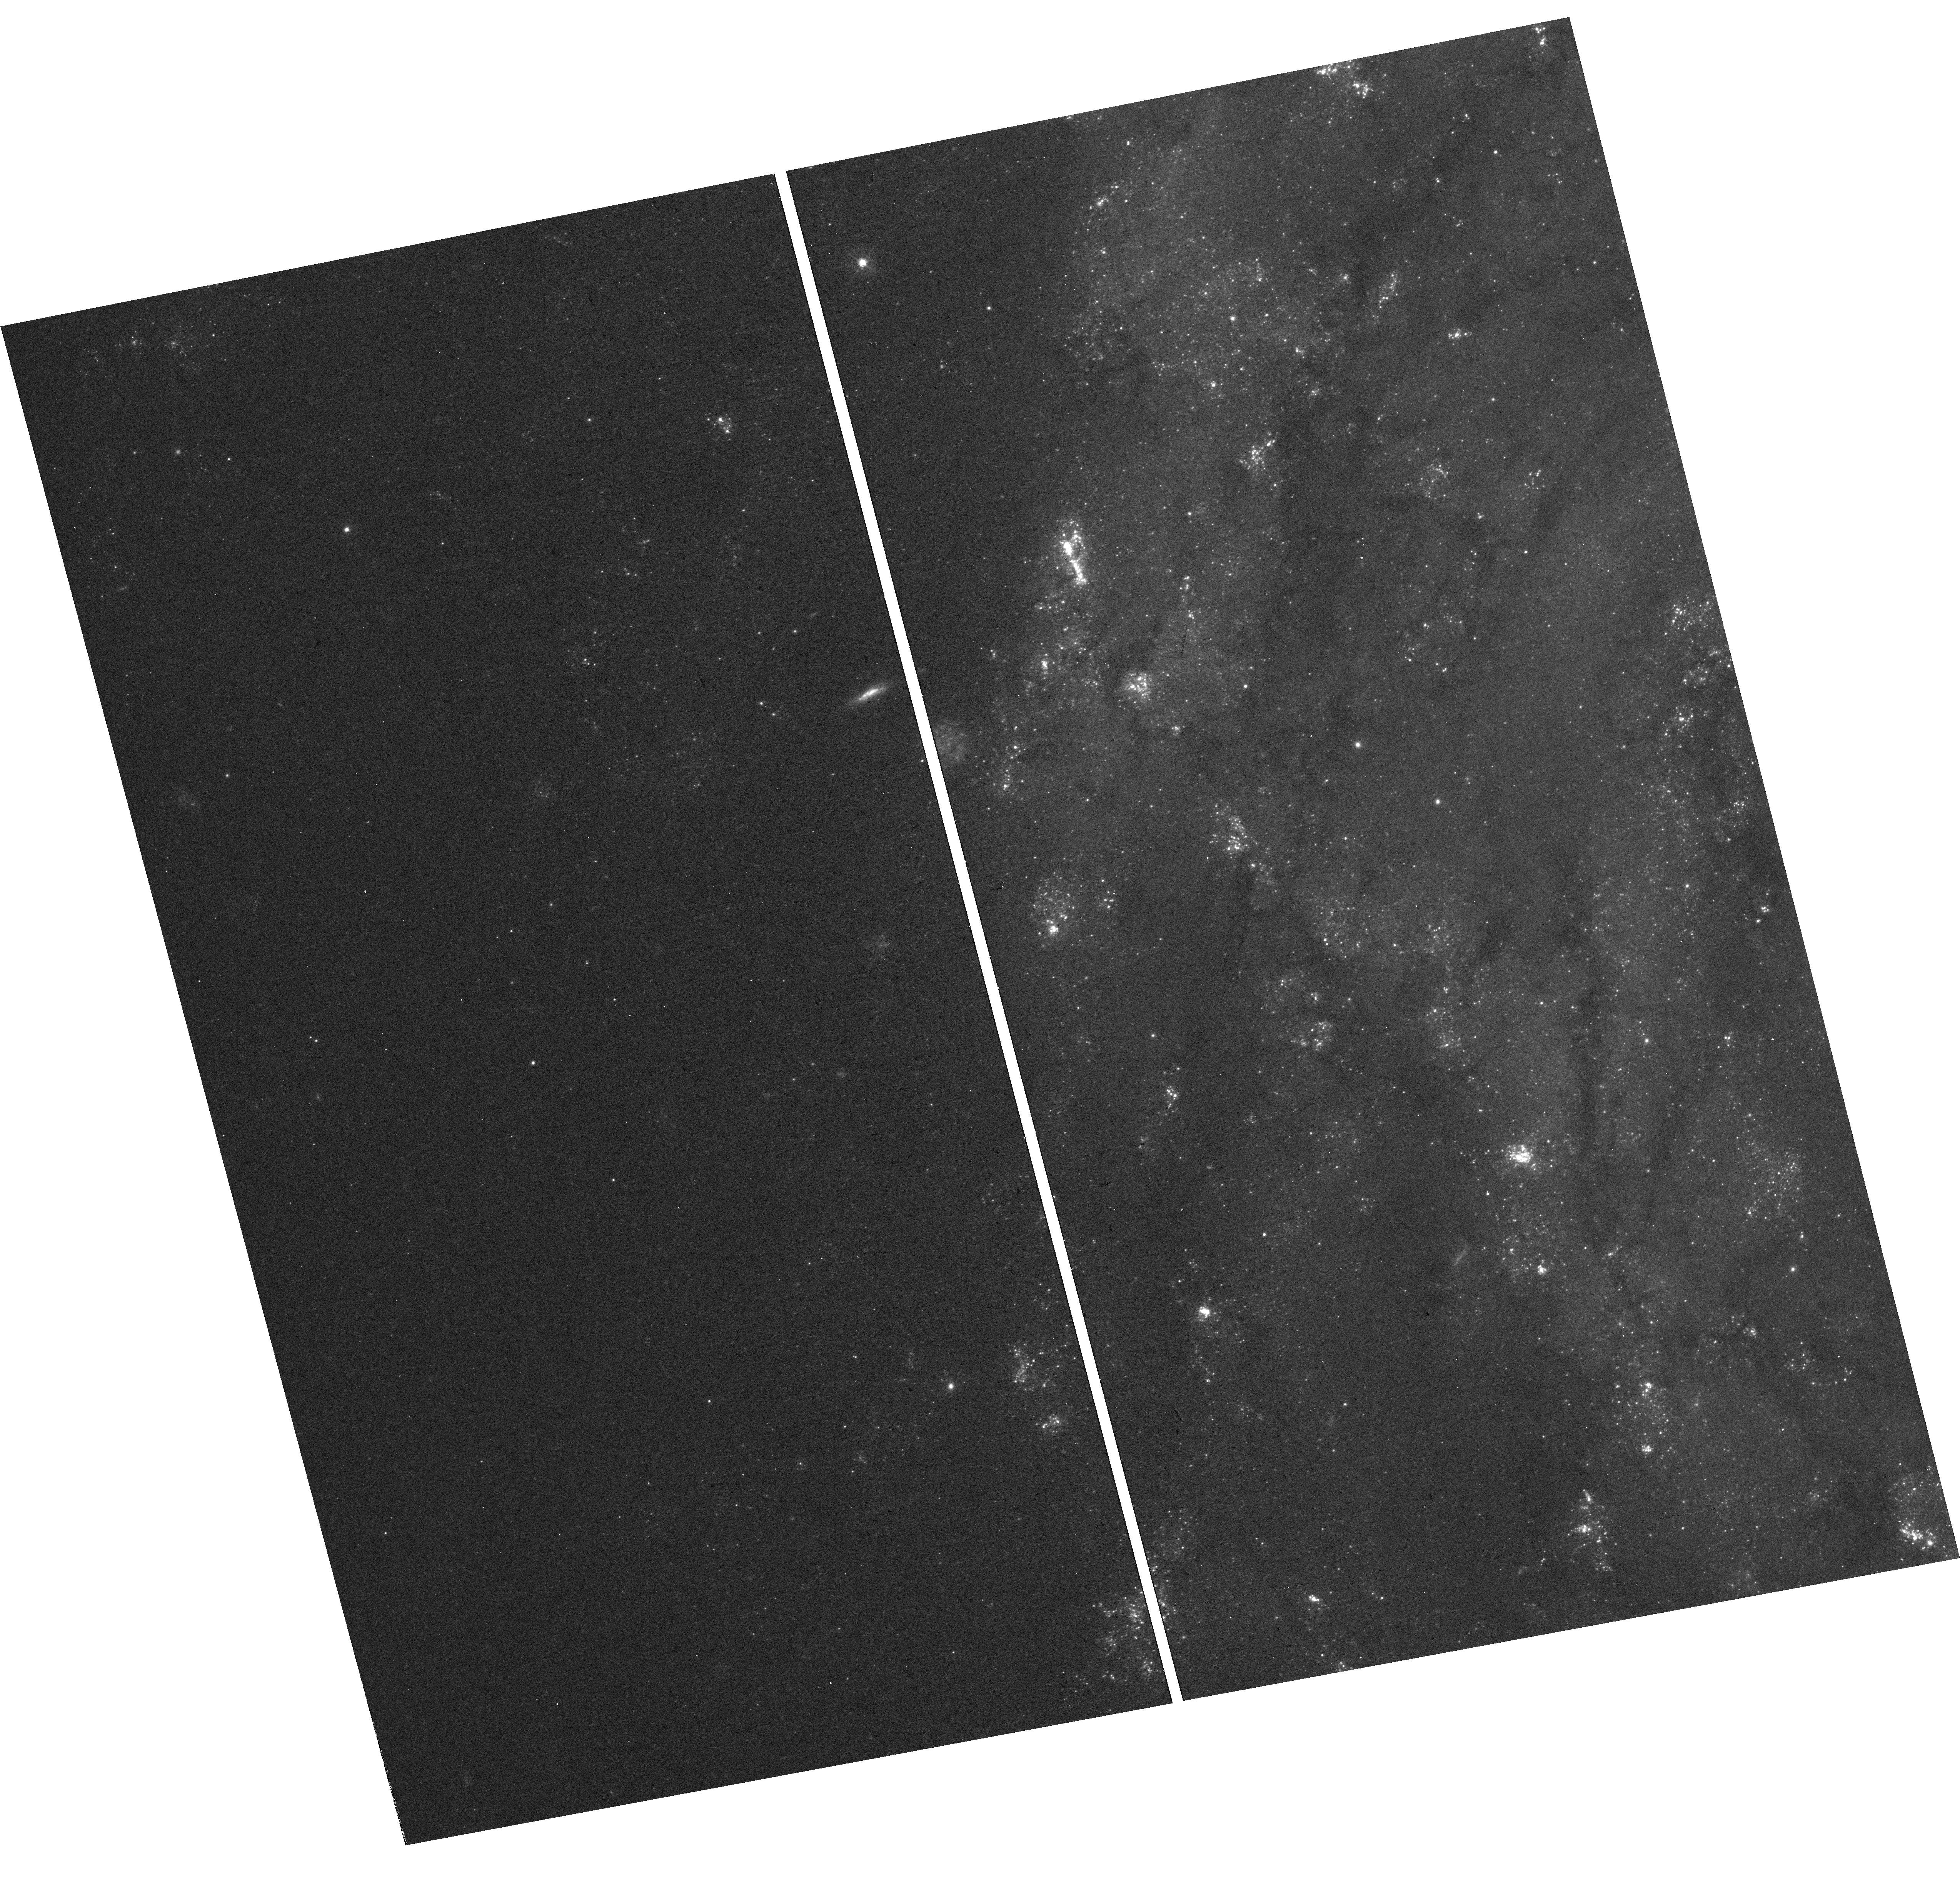
Target: field at RA 154.613°, Dec 41.410°. Instrument: WFC3/UVIS. Filter: F438W. Exposure: 31 min. Observation ID: hst_15196_16_wfc3_uvis_f438w_idgp16

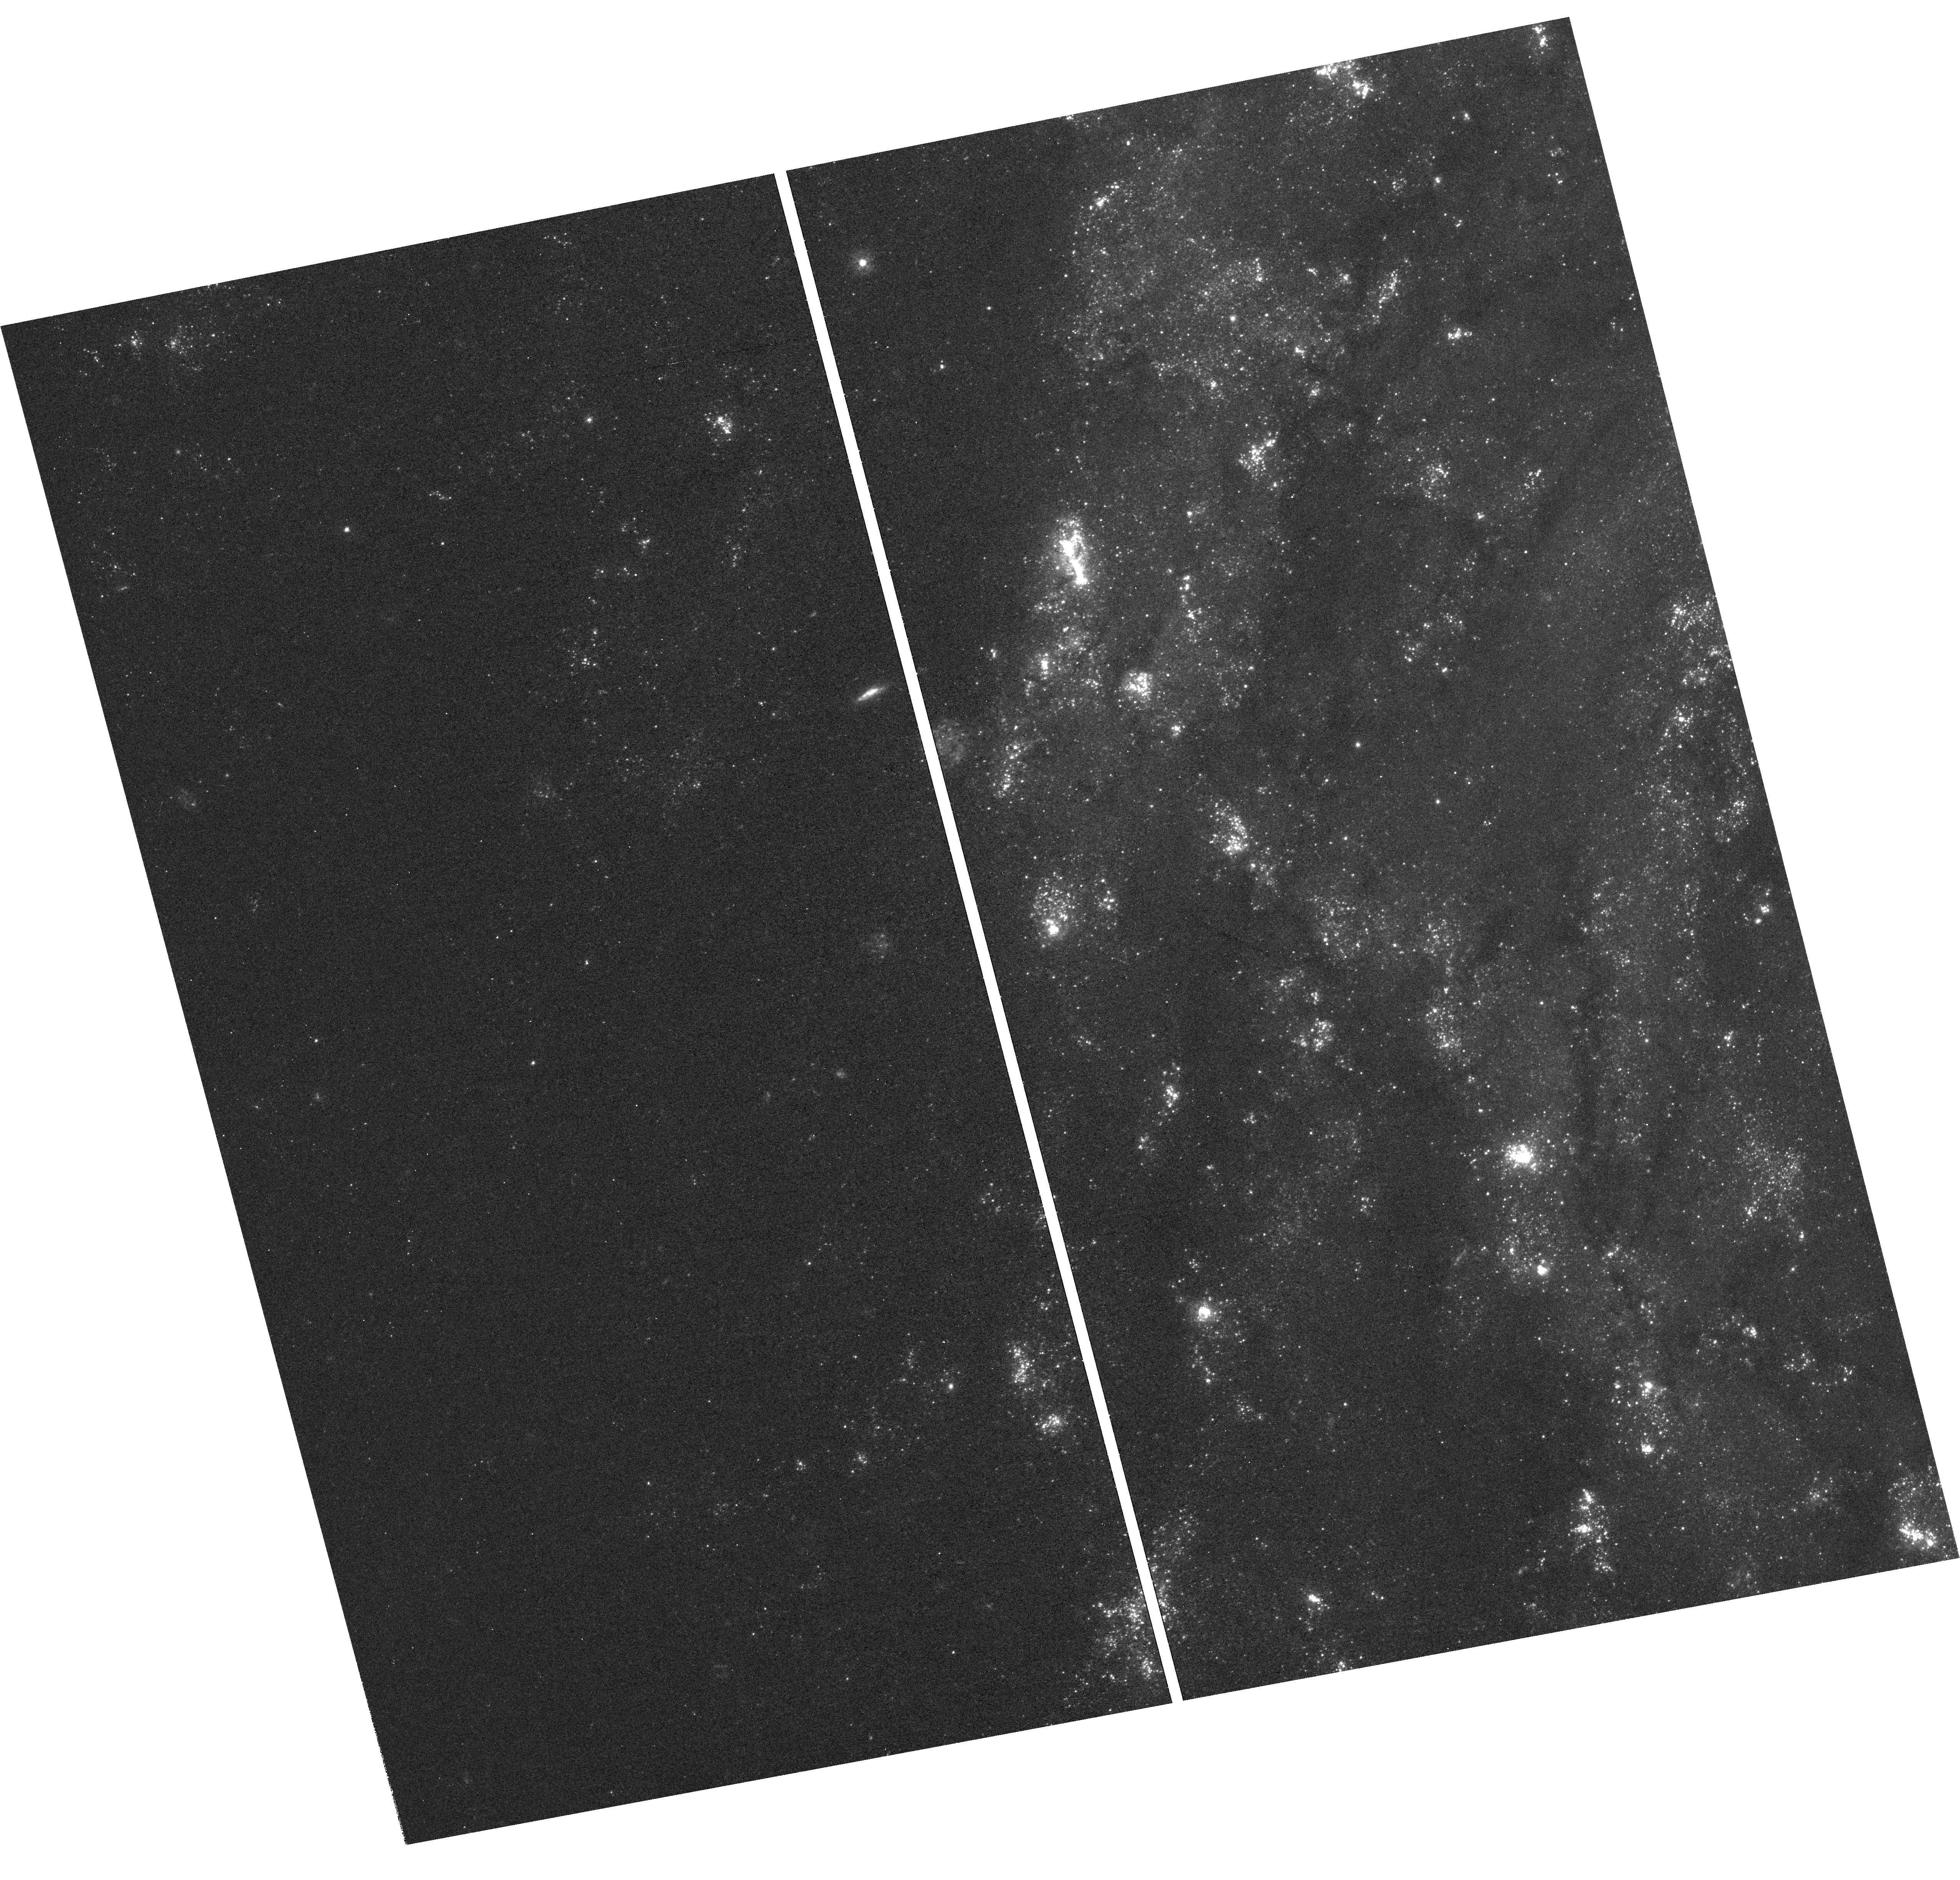
Target: field at RA 154.613°, Dec 41.410°. Instrument: WFC3/UVIS. Filter: F336W. Exposure: 2 h. Observation ID: hst_15196_16_wfc3_uvis_f336w_idgp16

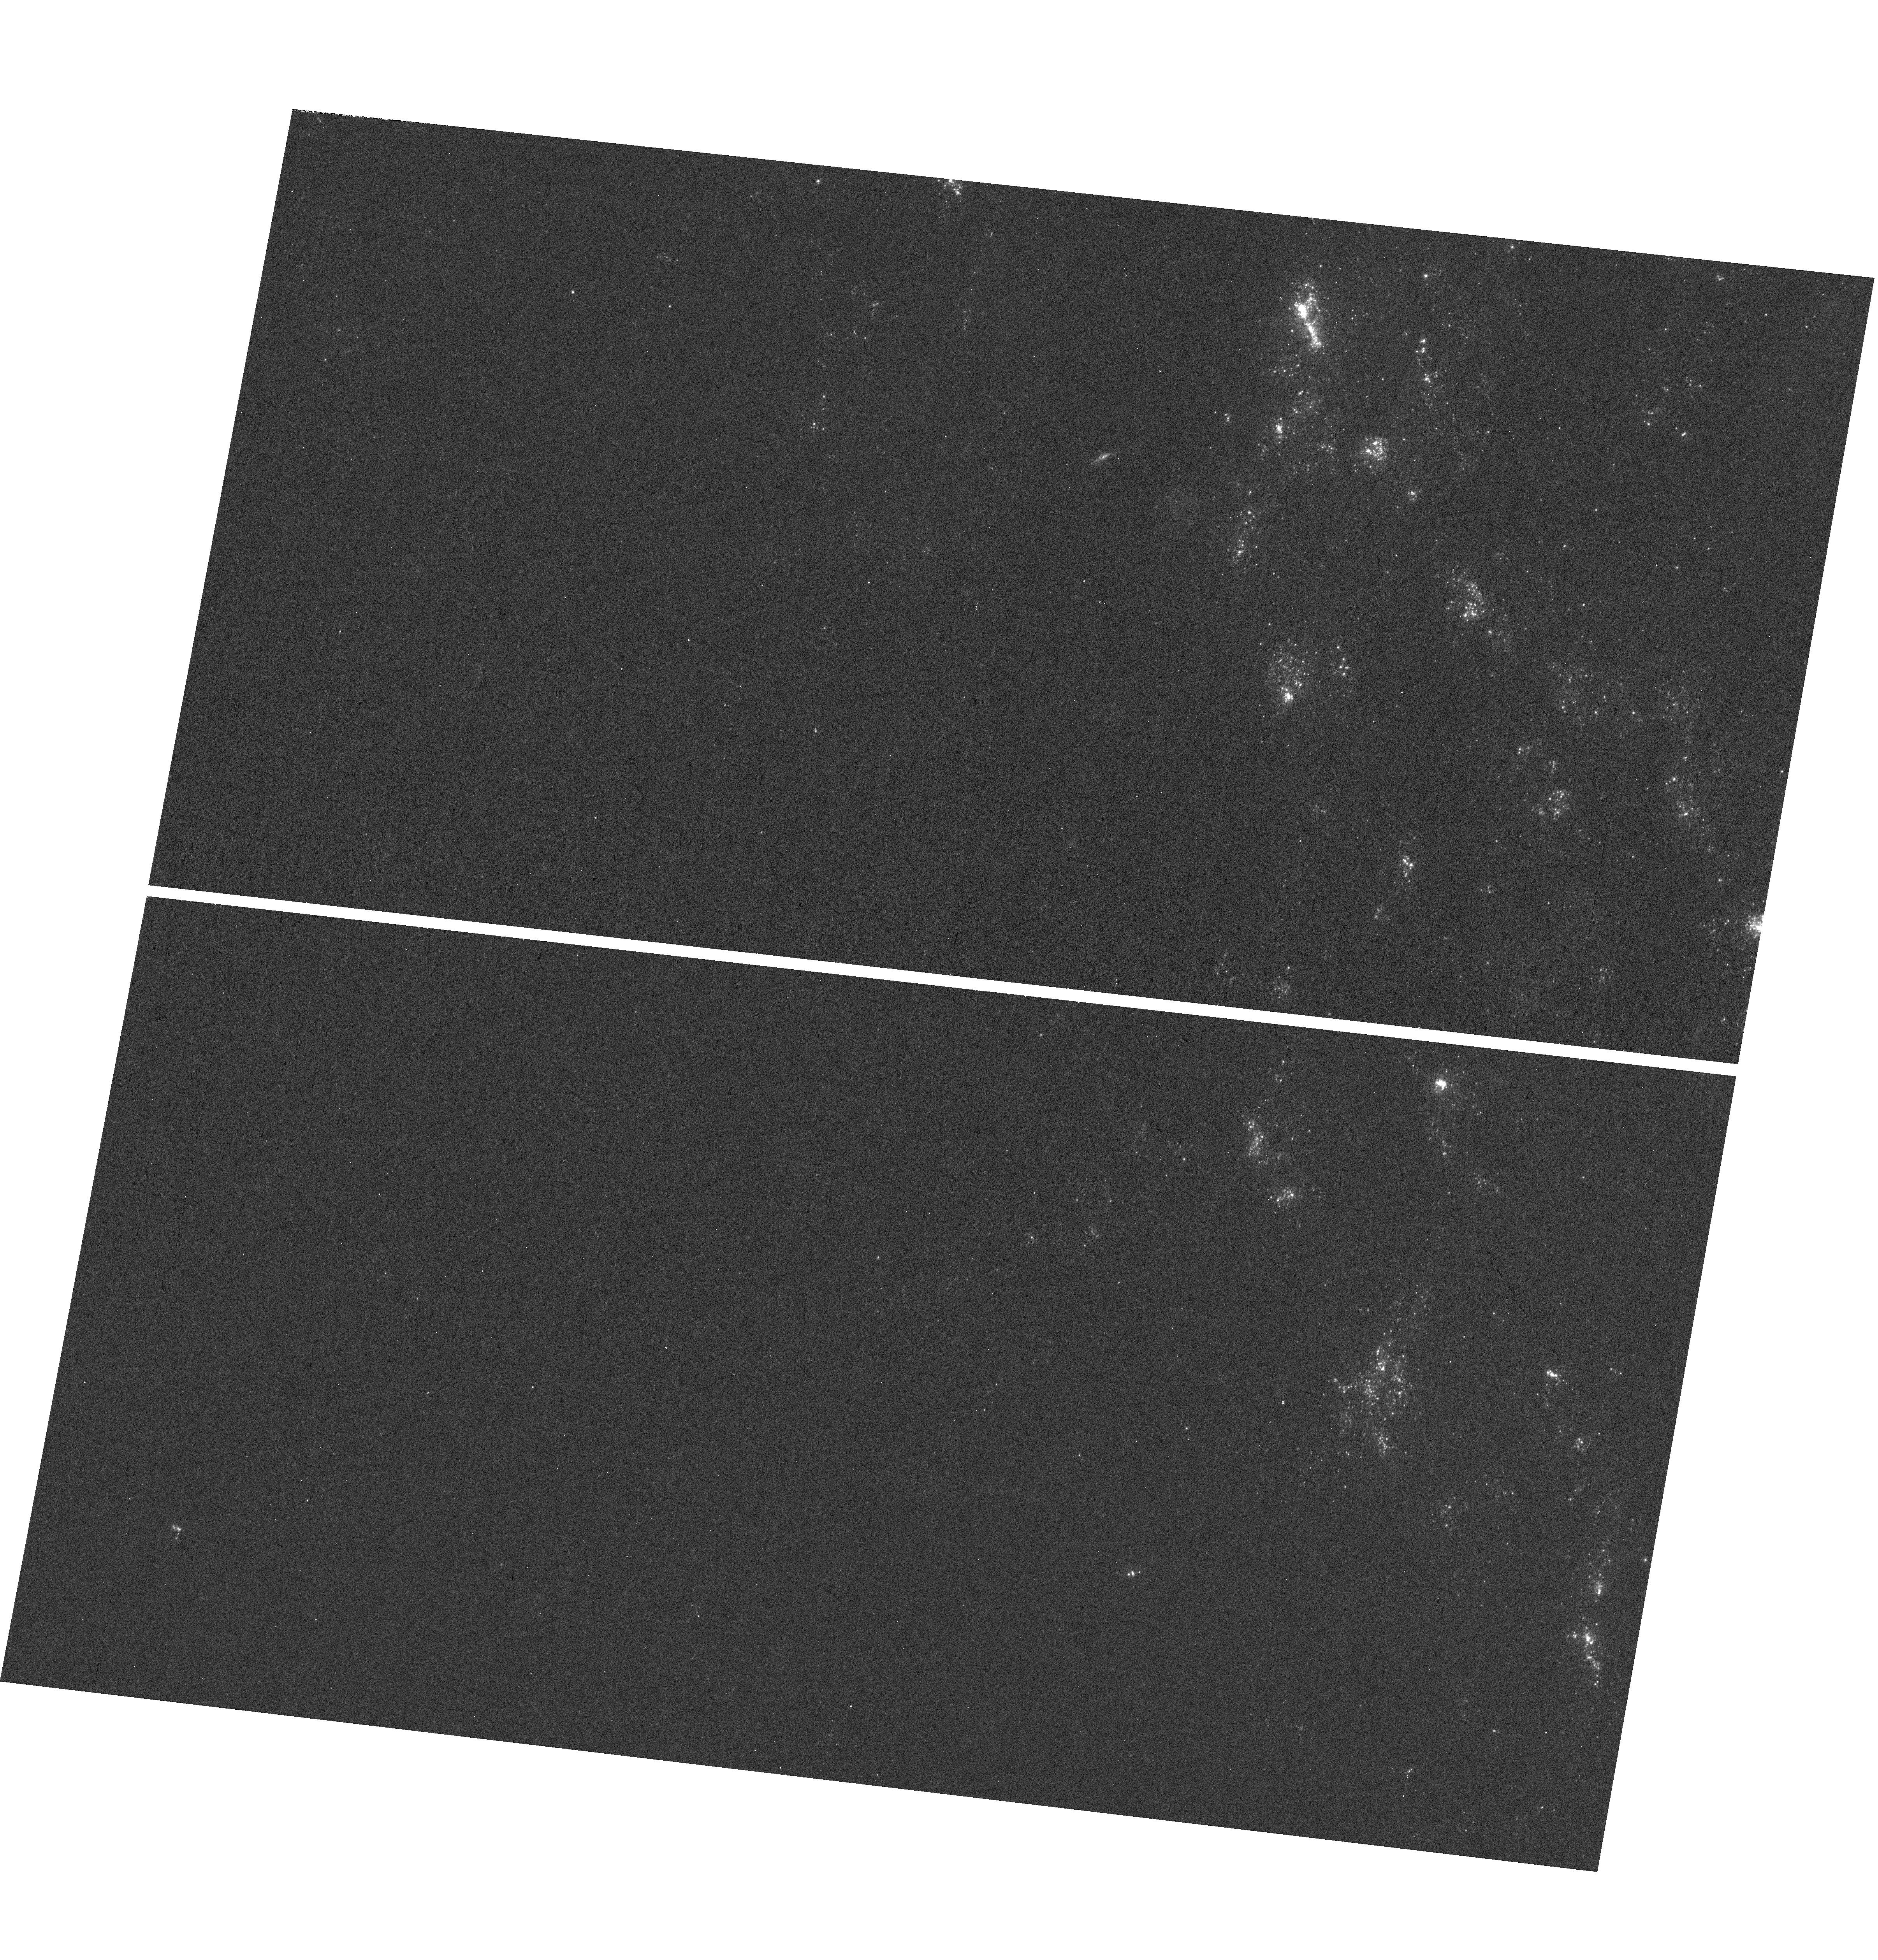
Target: field at RA 154.624°, Dec 41.401°. Instrument: WFC3/UVIS. Filter: F275W. Exposure: 36 min. Observation ID: hst_15196_19_wfc3_uvis_f275w_idgp19

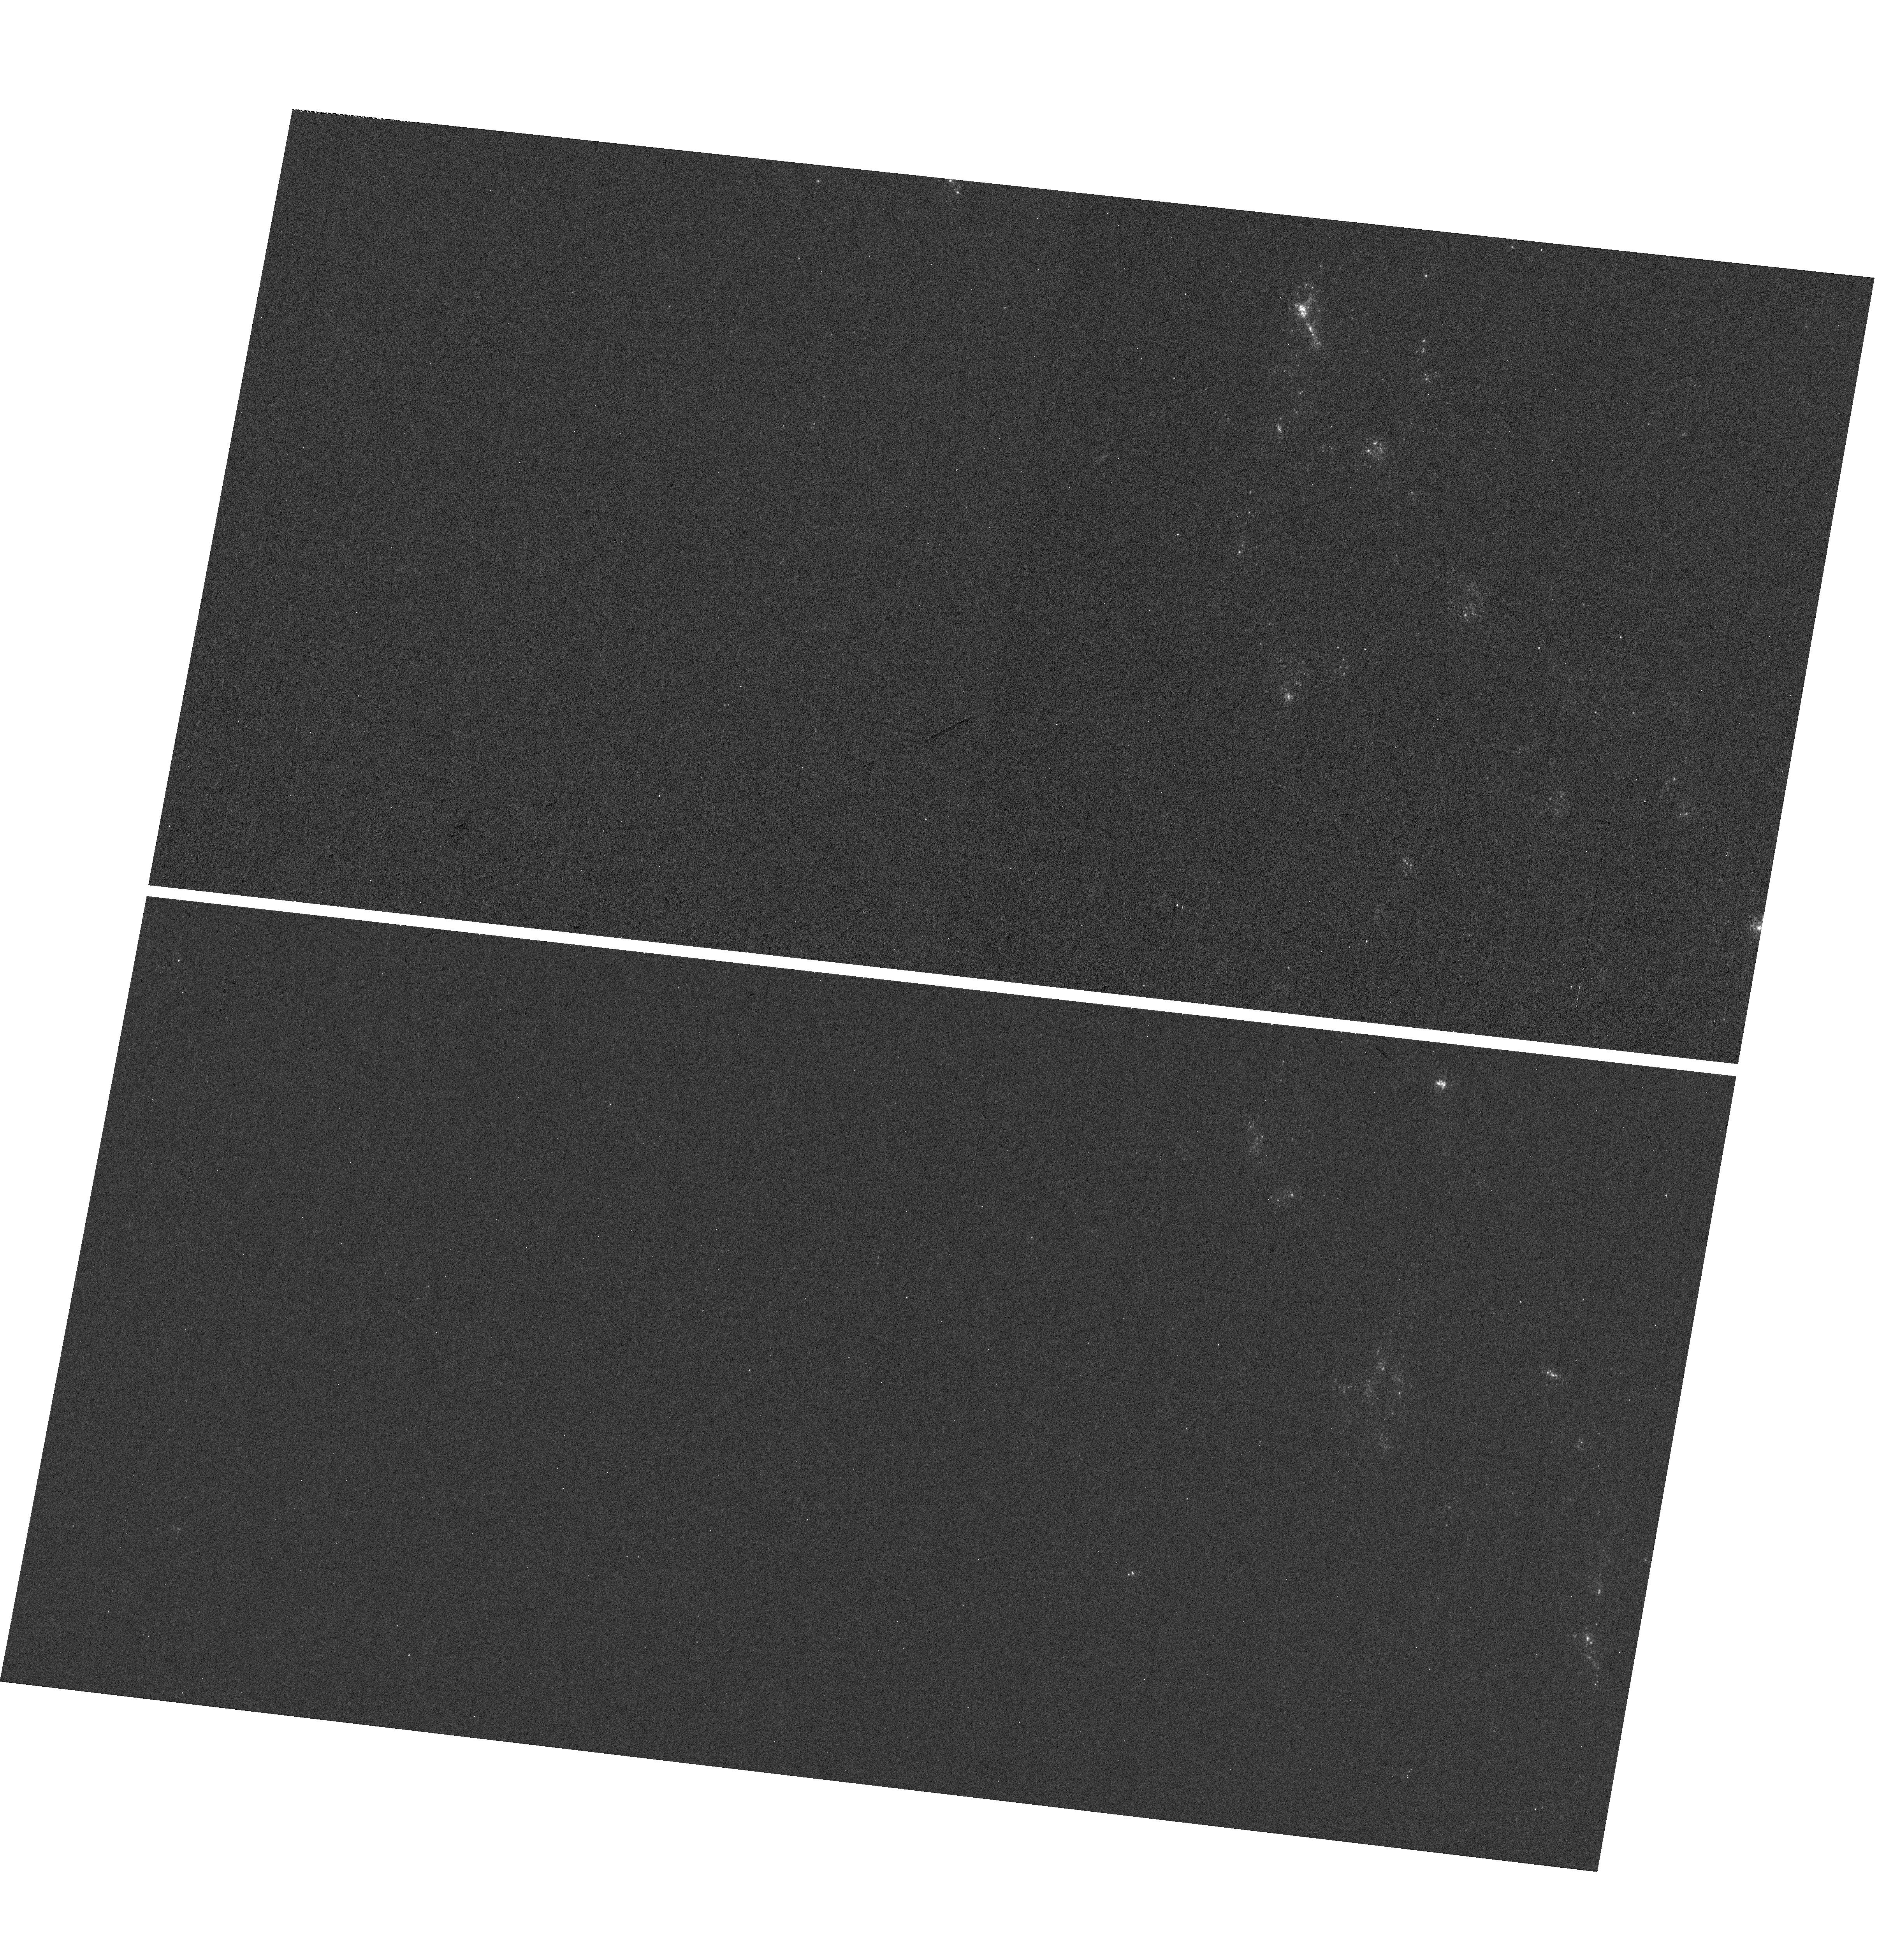
Target: field at RA 154.624°, Dec 41.401°. Instrument: WFC3/UVIS. Filter: F218W. Exposure: 30 min. Observation ID: hst_15196_19_wfc3_uvis_f218w_idgp19

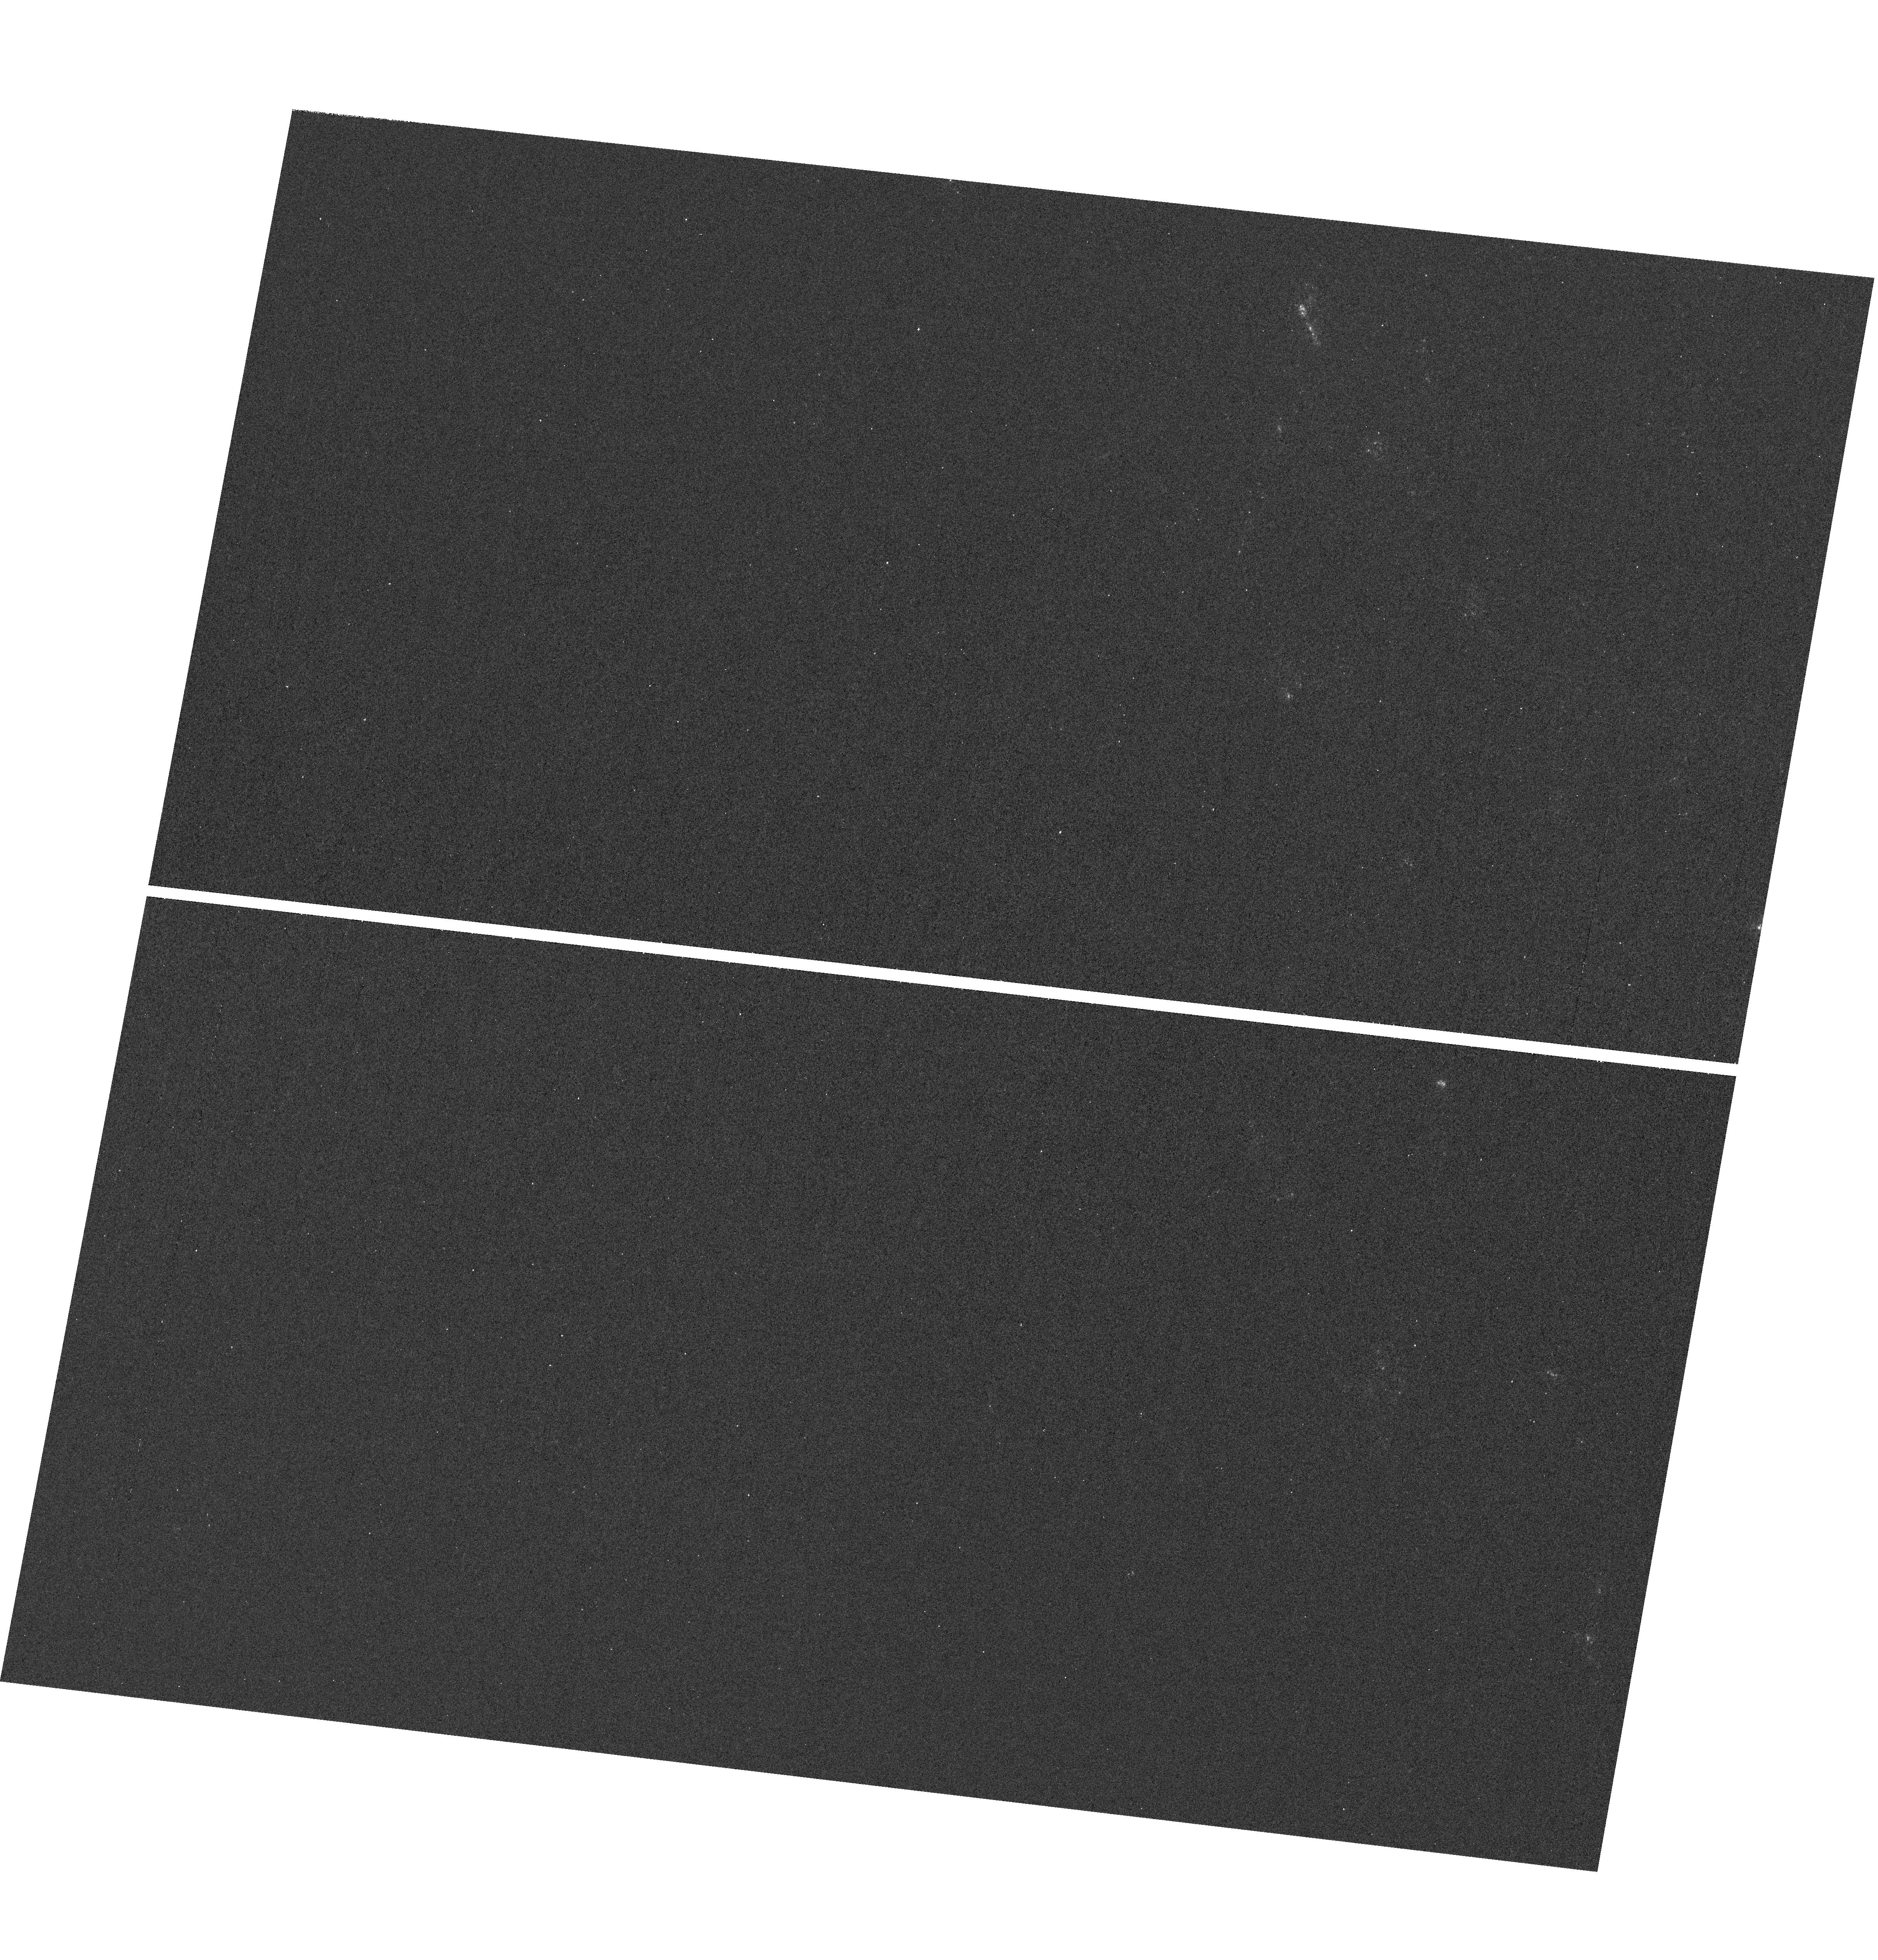
Target: field at RA 154.624°, Dec 41.401°. Instrument: WFC3/UVIS. Filter: F280N. Exposure: 2.6 h. Observation ID: hst_15196_18_wfc3_uvis_f280n_idgp18

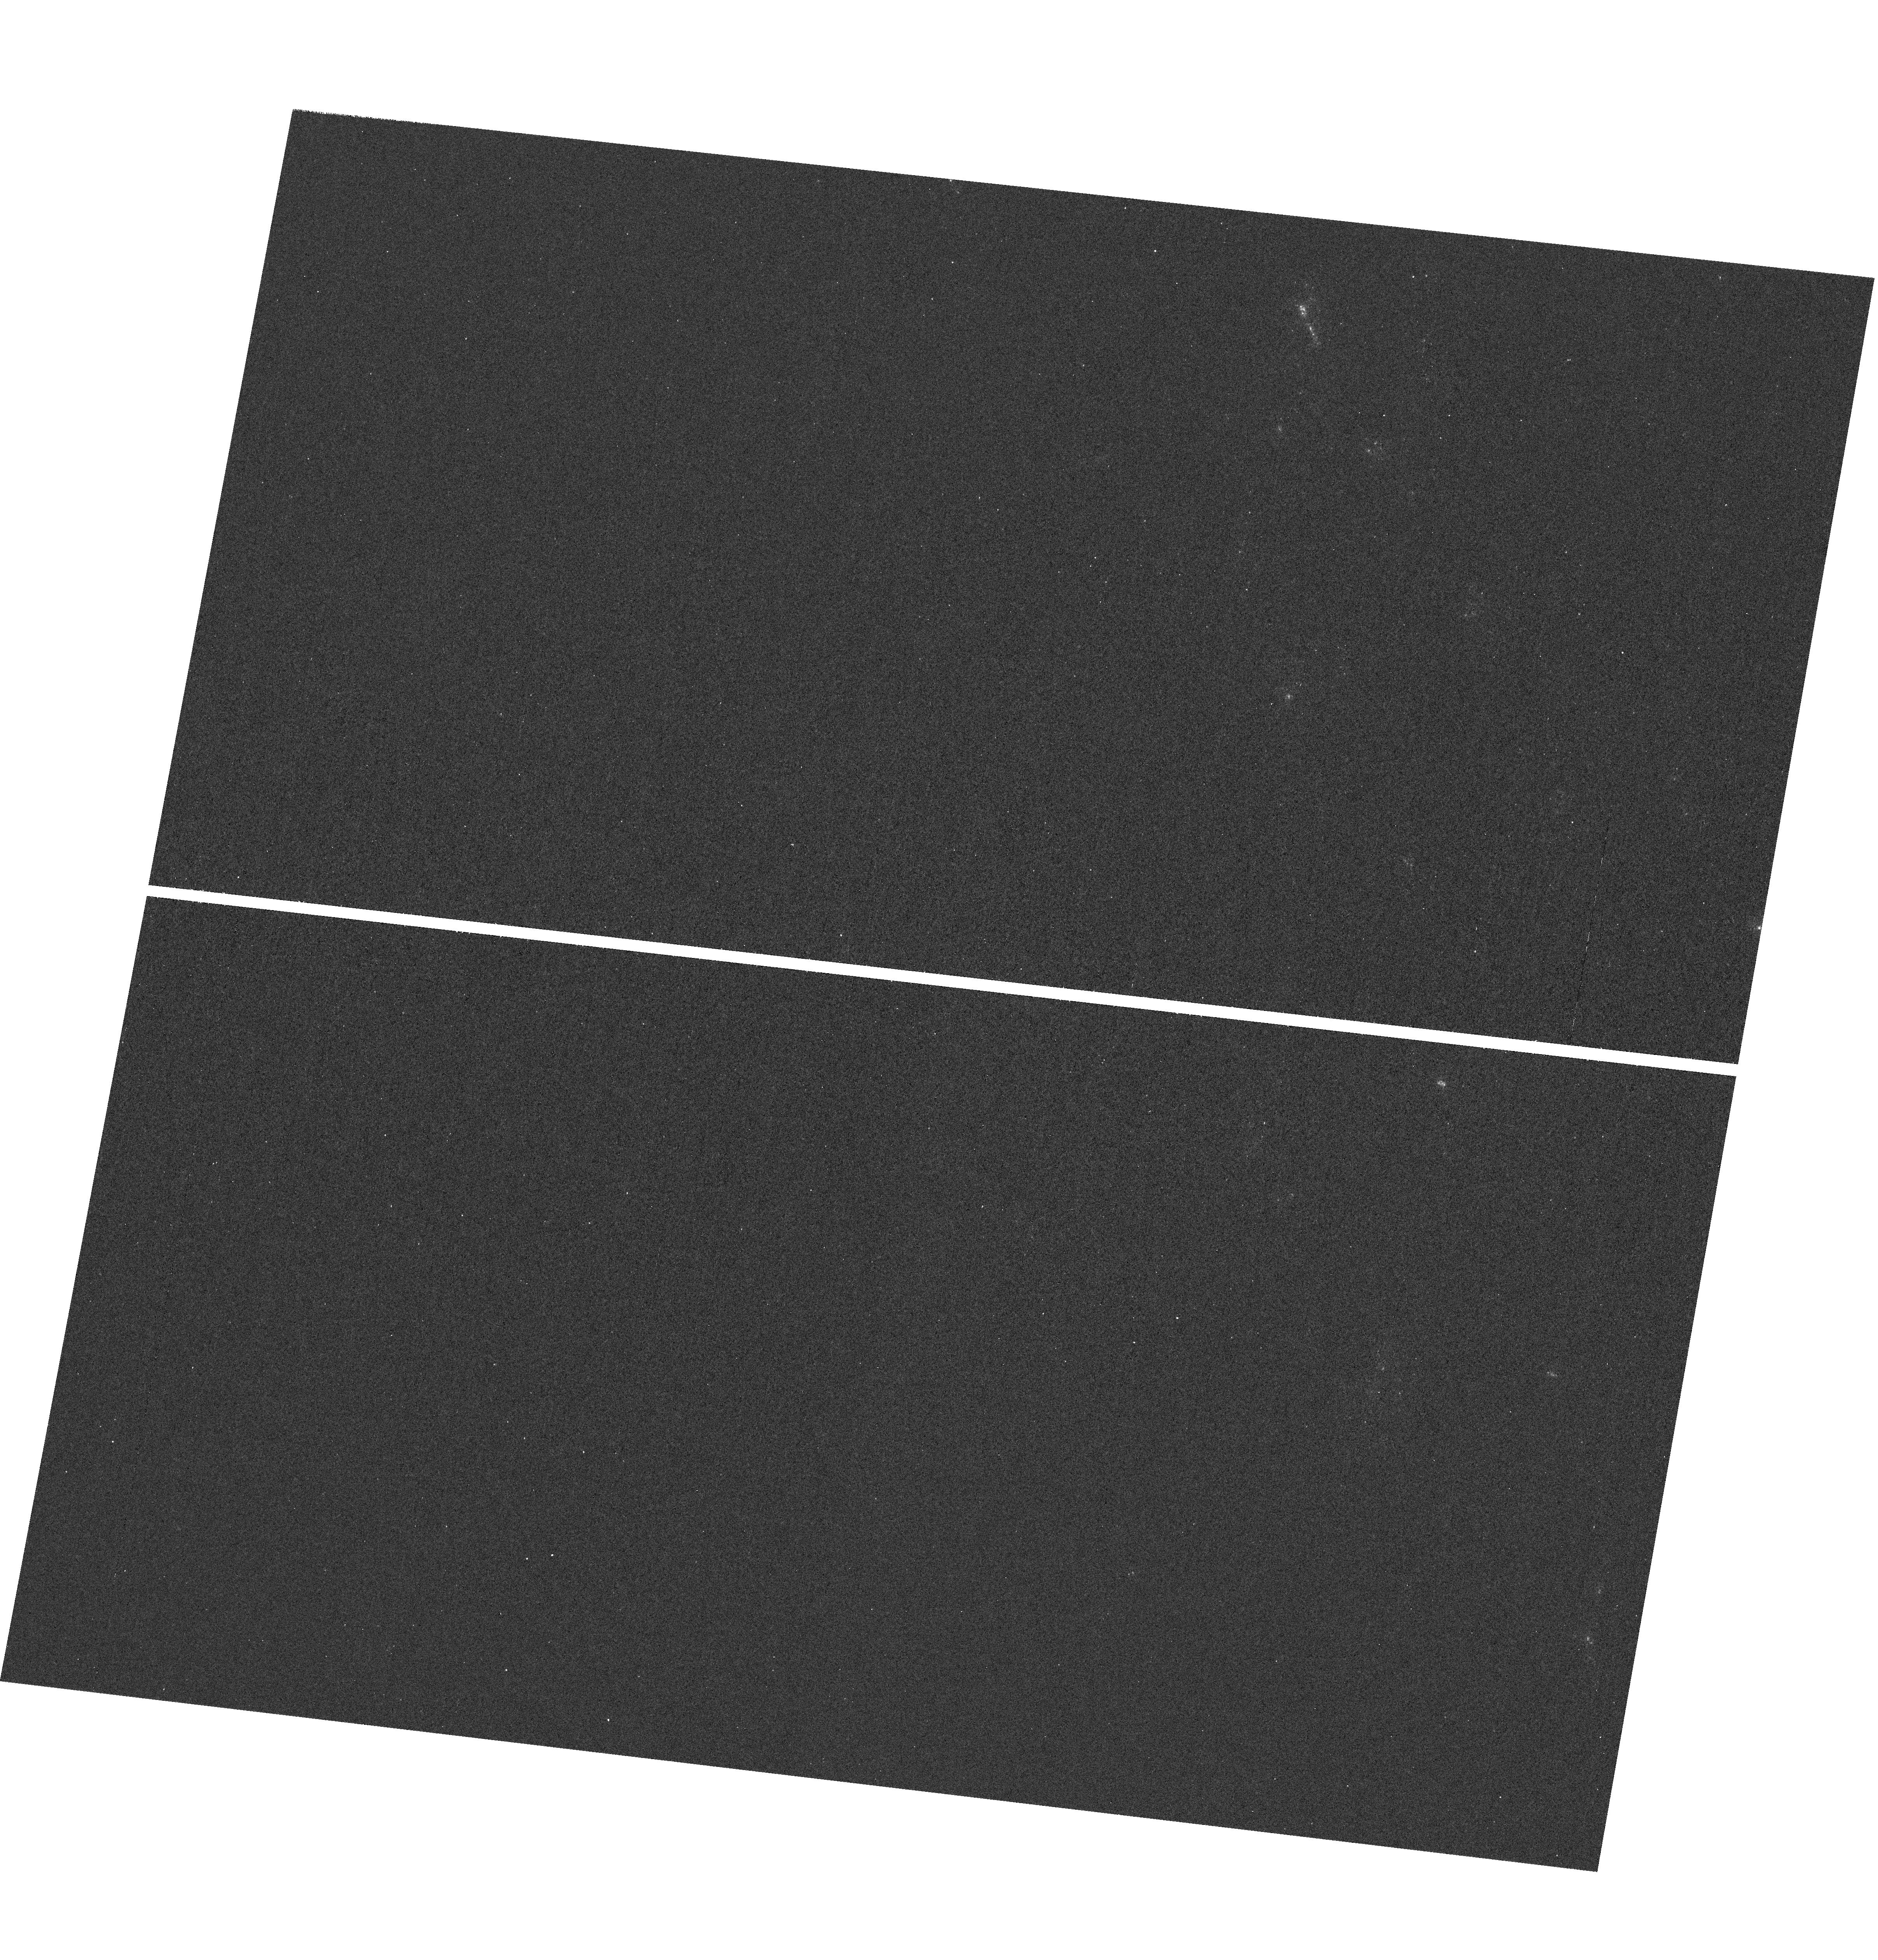
Target: field at RA 154.624°, Dec 41.401°. Instrument: WFC3/UVIS. Filter: F280N. Exposure: 2.6 h. Observation ID: hst_15196_17_wfc3_uvis_f280n_idgp17

How Do Inflows and Outflows from Galaxies Create Their Inner Circumgalactic Medium? (PI: Bowen, David V.)

We propose using COS to observe 7 QSO sightlines within half a virial radius each of two galaxies in order to probe their circumgalactic mediums (CGMs) along multiple sightlines. Results from higher redshift QSO absorption line surveys suggest that this is the region where most metal line absorbing gas clouds reside, but their origin remains controversial. The two spiral galaxies studied in this proposal are NGC 4565 (the Needle Galaxy) which is highly inclined (i=86 degrees), and NGC 3184, which has a very low inclination (i=9 degrees). Their orientation makes them ideal targets for looking for kinematic and metallicity signatures from outflows along the minor axis, or inflows into the disk along the major axis. For both galaxies, we will measure how HI and metal line column densities change globally with radius, and how the ionzation structure of the absorbers varies with position. We predict that the HI column densities we detect will be similar to the Lyman Limit, or partial-Lyman Limit systems, and that we will be able to measure the gas metallicity in these clouds. These measurements can be used to infer whether the absorbing gas is flowing into the galaxy from the IGM (where the metallicity is lower than in the galaxy) or out of the galaxy (which should be metal enriched). Given that LLS and pLLS have been shown to have a bimodal distribution in their metallicity, we will see which of the two regimes the gas in our galaxies belong to, and even whether the bimodality can be seen in a single galaxy towards different sightlines.